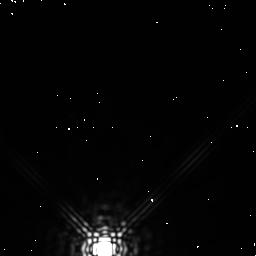
Target: PROX-CEN. Instrument: NICMOS/NIC1. Filter: F170M. Exposure: 3 min. Observation ID: n4m2020g0

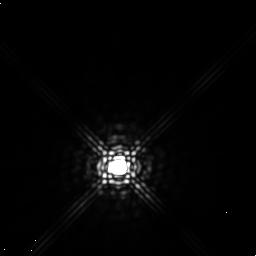
Target: GL905. Instrument: NICMOS/NIC1. Filter: F165M. Exposure: 9 min. Observation ID: n4m2040i0

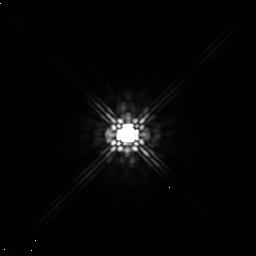
Target: PROX-CEN. Instrument: NICMOS/NIC1. Filter: F160W. Exposure: 3 min. Observation ID: n4m2010h0

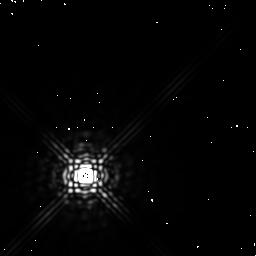
Target: PROX-CEN. Instrument: NICMOS/NIC1. Filter: F170M. Exposure: 3 min. Observation ID: n4m2010c0

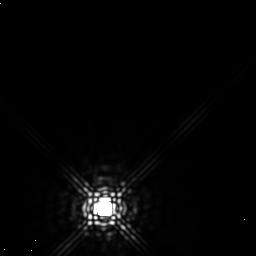
Target: PROX-CEN. Instrument: NICMOS/NIC1. Filter: F165M. Exposure: 9 min. Observation ID: n4m2020i0

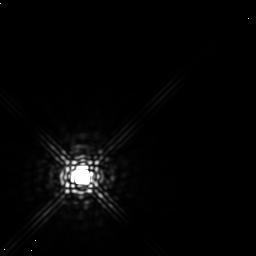
Target: PROX-CEN. Instrument: NICMOS/NIC1. Filter: F165M. Exposure: 9 min. Observation ID: n4m2030i0

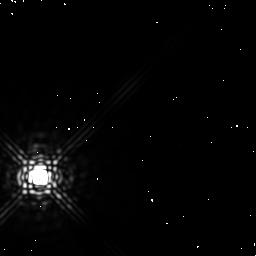
Target: PROX-CEN. Instrument: NICMOS/NIC1. Filter: F170M. Exposure: 3 min. Observation ID: n4m203080

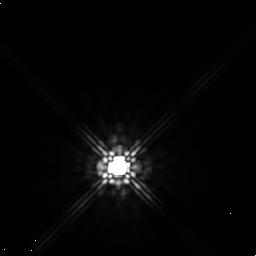
Target: GL905. Instrument: NICMOS/NIC1. Filter: F160W. Exposure: 3 min. Observation ID: n4m2040h0

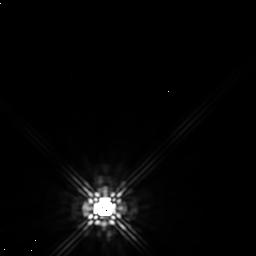
Target: PROX-CEN. Instrument: NICMOS/NIC1. Filter: F160W. Exposure: 3 min. Observation ID: n4m2020h0

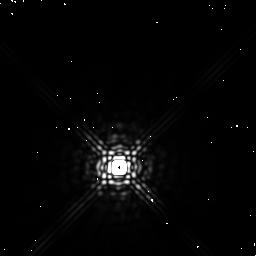
Target: GL905. Instrument: NICMOS/NIC1. Filter: F170M. Exposure: 3 min. Observation ID: n4m204040

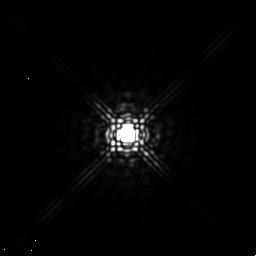
Target: PROX-CEN. Instrument: NICMOS/NIC1. Filter: F165M. Exposure: 9 min. Observation ID: n4m2010i0

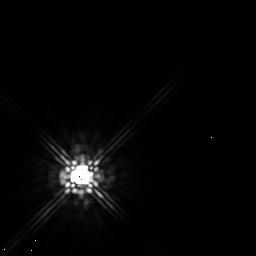
Target: PROX-CEN. Instrument: NICMOS/NIC1. Filter: F160W. Exposure: 3 min. Observation ID: n4m2030h0

Near-IR Photometry of Candidate Companion to Proxima Centauri (PI: Schultz, Alfred B.)

We have identified what may be a low luminosity companion to the closest star to the Sun, Proxima Centauri (dist. ~1.3 pc). The candidate companion was discovered during Cycle 6 using the FOS as a coronagraphic camera (Program ID: 6059). The candidate companion is within ~0.4"\ of Proxima Cen, too close to be detected with WFPC2. It's apparent motion on the sky is similar to the parallactic motion of Proxima Cen, which makes its effect upon Proxima Cen difficult to detect with FGS astrometry. If the candidate companion is in orbit about Proxima Cen, modeling indicates the orbital period would be ~1 year. The ideal time to image the companion is during the latter half of the year (September-December) when it is farthest from Proxima Cen. We propose HST NICMOS camera 1 observations to confirm the companion, determine IR magnitudes, and to constrain orbital elements. Due to the small spatial separation and large magnitude differences, direct image detection of the companion cannot be done from the ground.